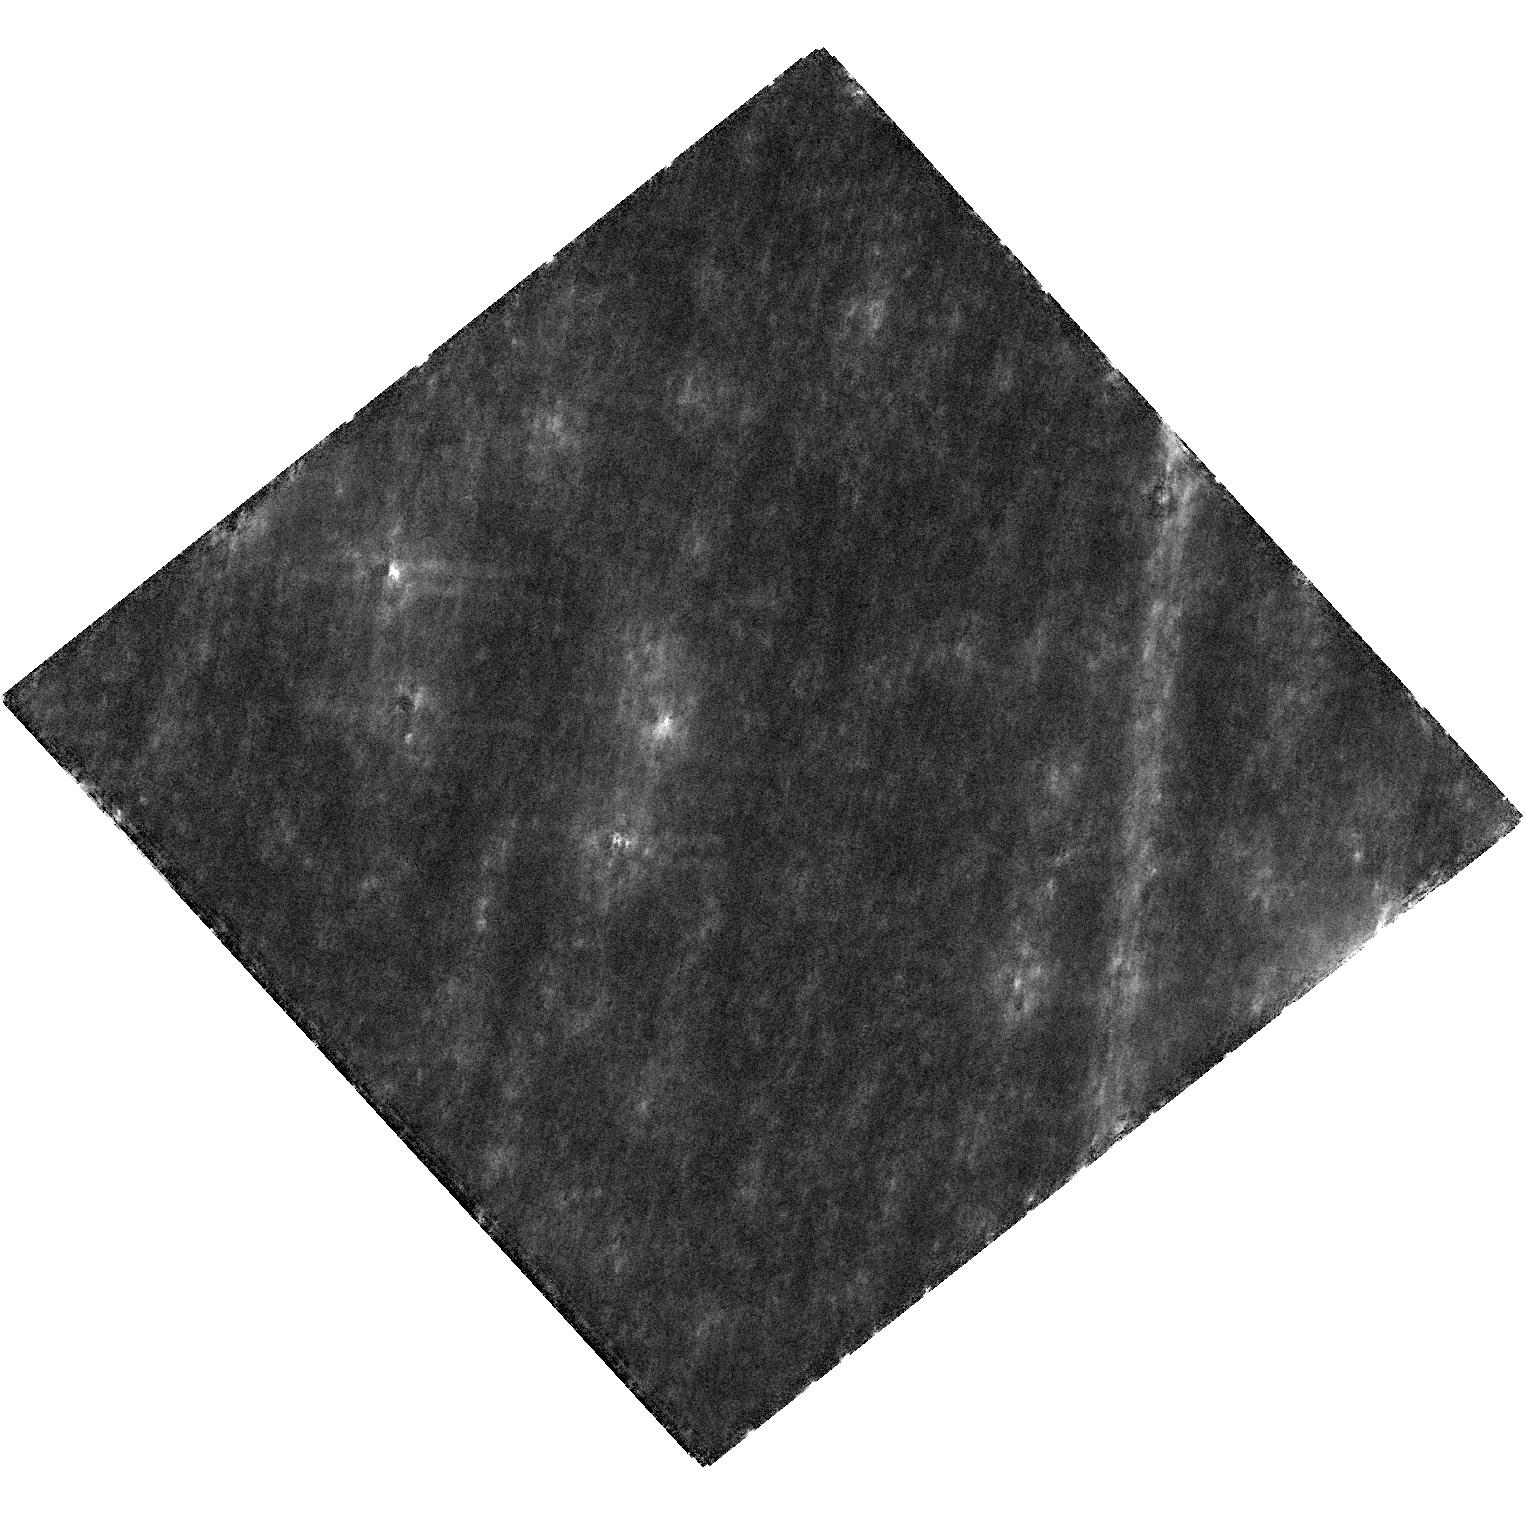
Target: MOA-2019-BLG-284
Instrument: WFC3/UVIS
Filter: F814W
Exposure: 21 min
Observation ID: hst_17404_52_wfc3_uvis_f814w_ifam52

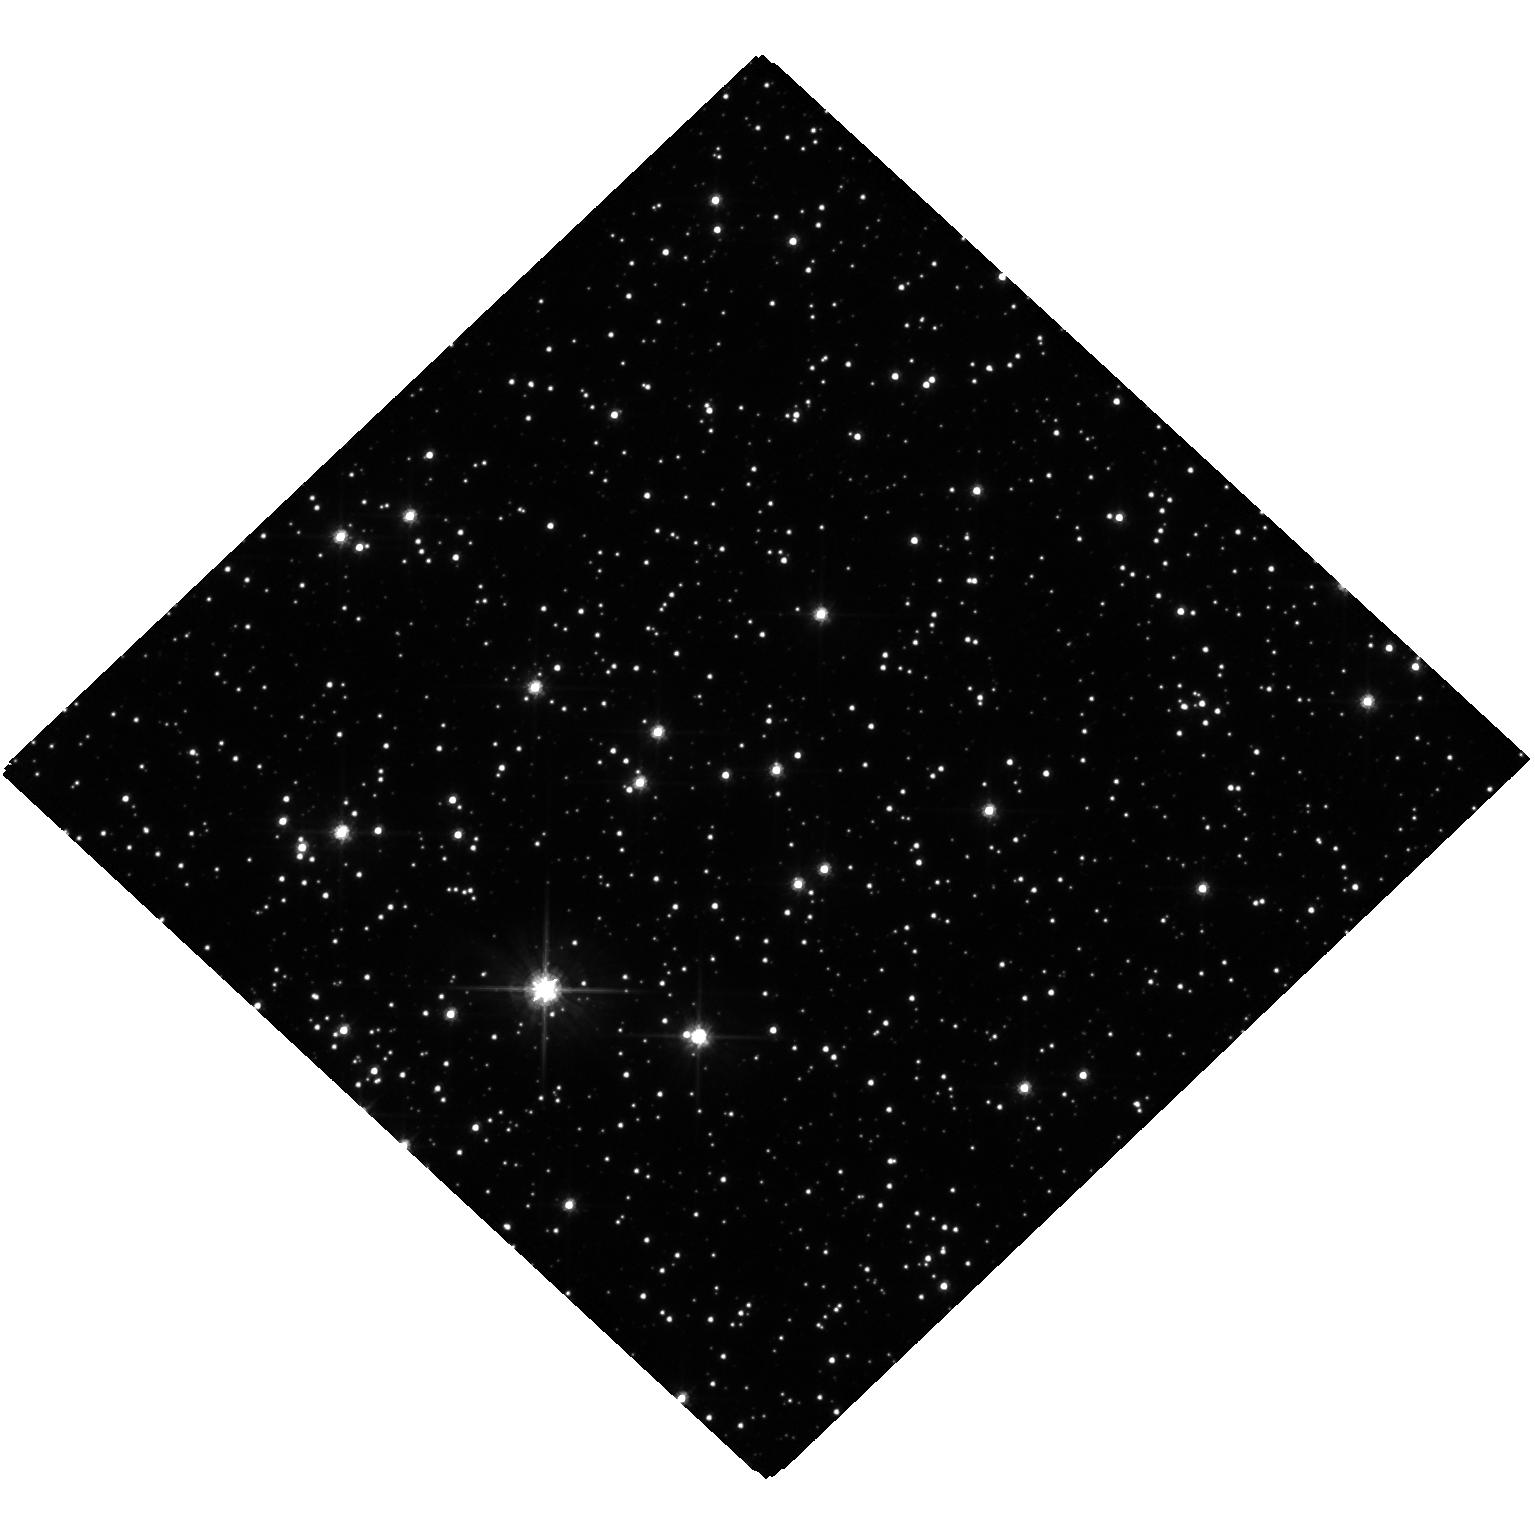
Target: MOA-2019-BLG-284
Instrument: WFC3/UVIS
Filter: F606W
Exposure: 22 min
Observation ID: hst_17404_01_wfc3_uvis_f606w_ifam01

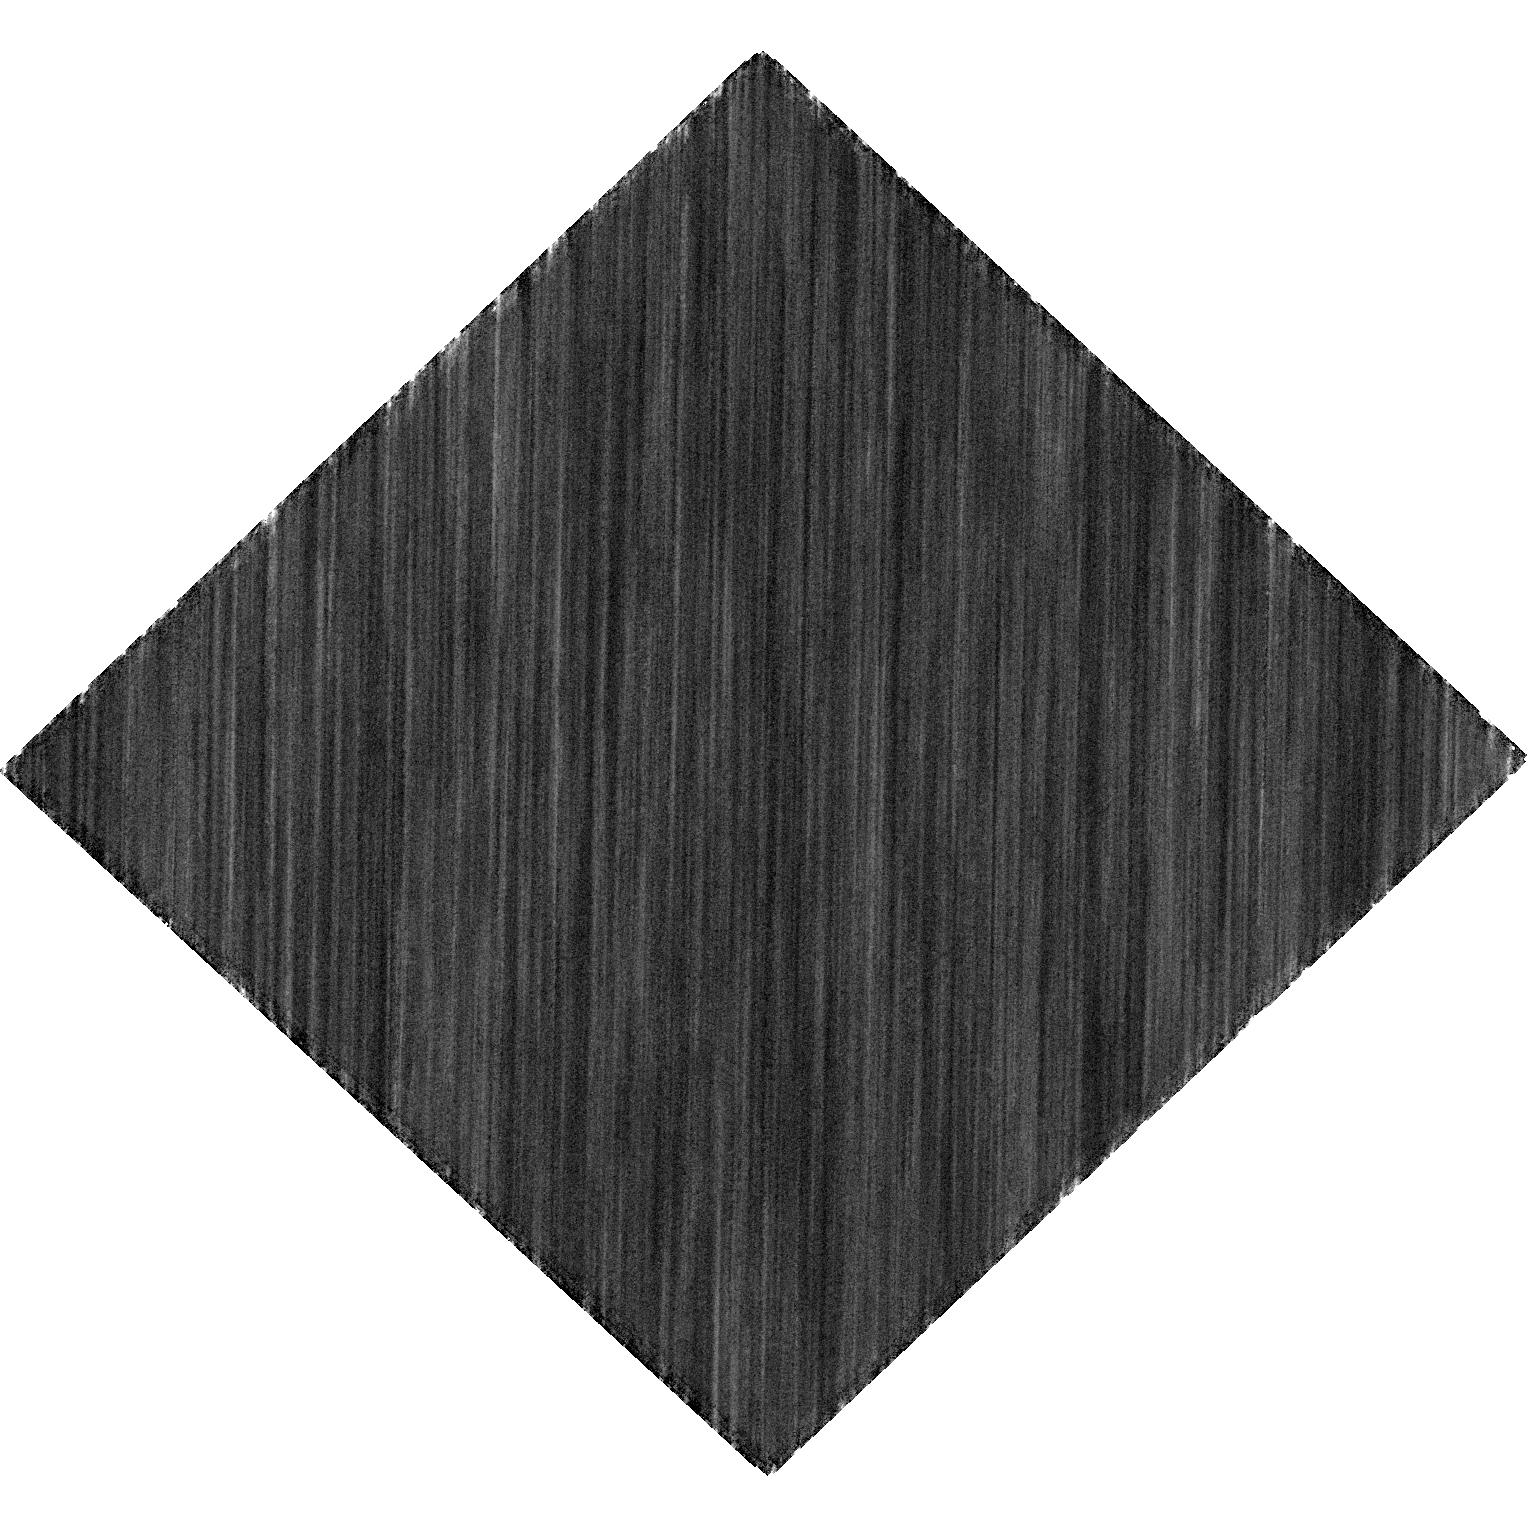
Target: MOA-2019-BLG-284
Instrument: WFC3/UVIS
Filter: F814W
Exposure: 22 min
Observation ID: hst_17404_02_wfc3_uvis_f814w_ifam02

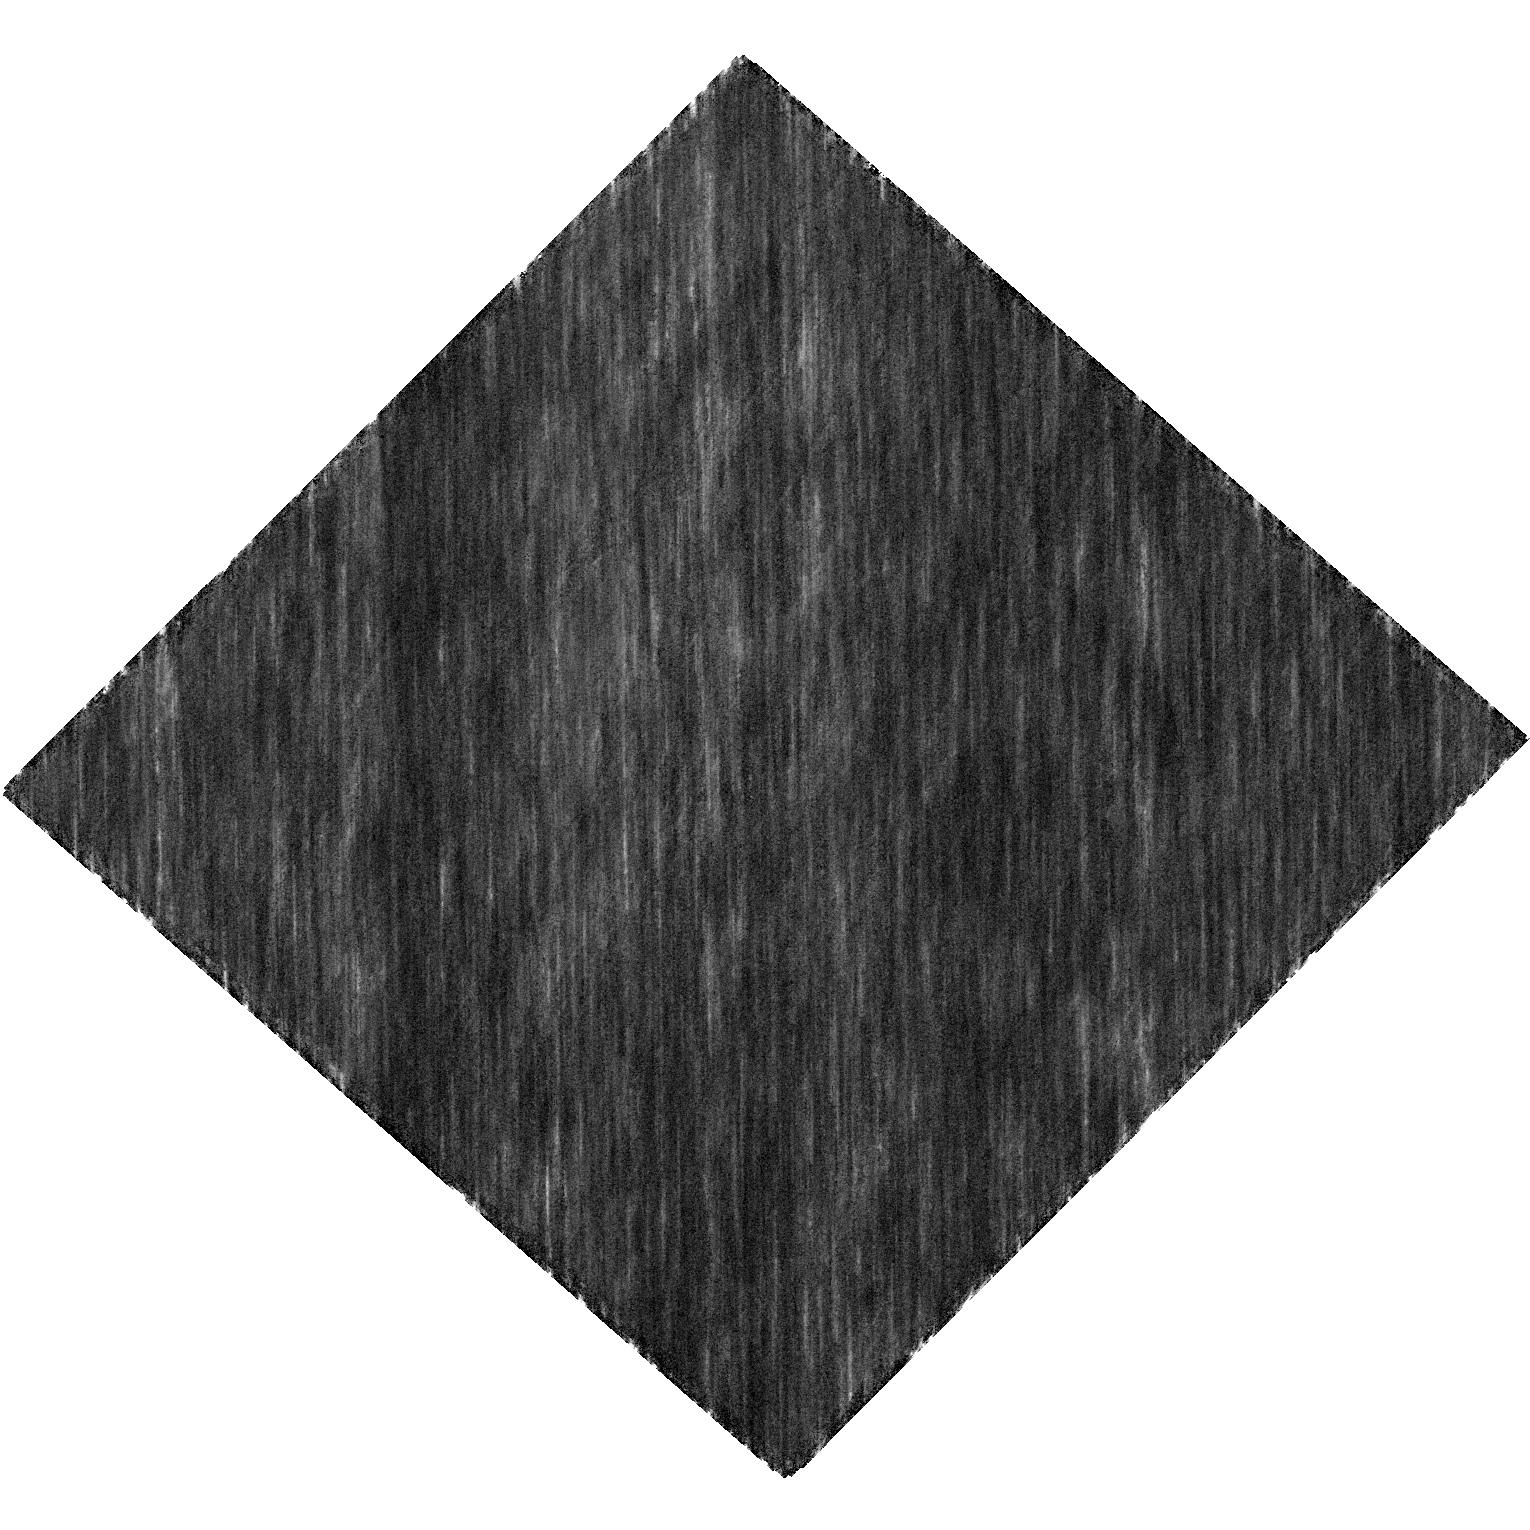
Target: MOA-2019-BLG-284
Instrument: WFC3/UVIS
Filter: F814W
Exposure: 22 min
Observation ID: hst_17404_51_wfc3_uvis_f814w_ifam51

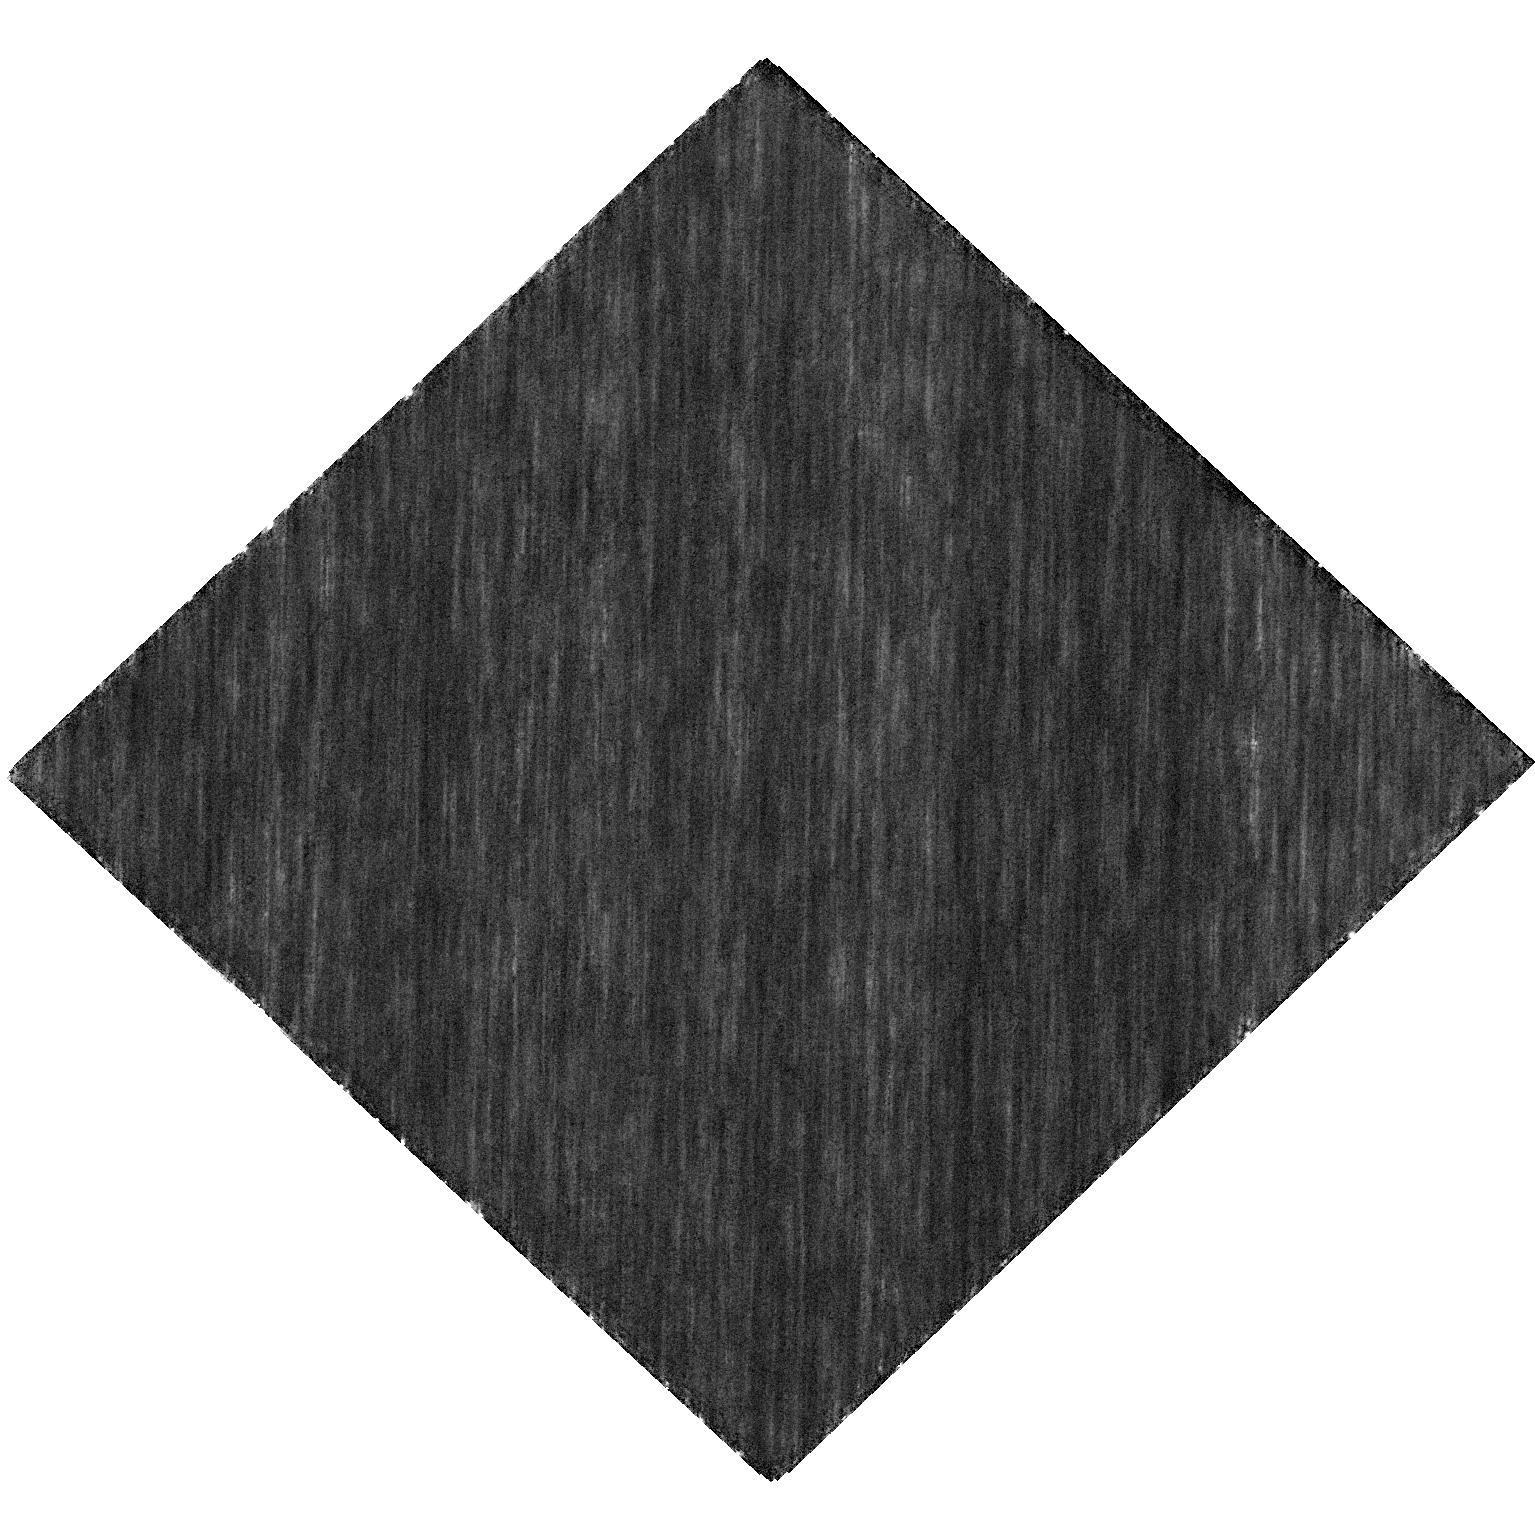
Target: MOA-2019-BLG-284
Instrument: WFC3/UVIS
Filter: F814W
Exposure: 22 min
Observation ID: hst_17404_01_wfc3_uvis_f814w_ifam01

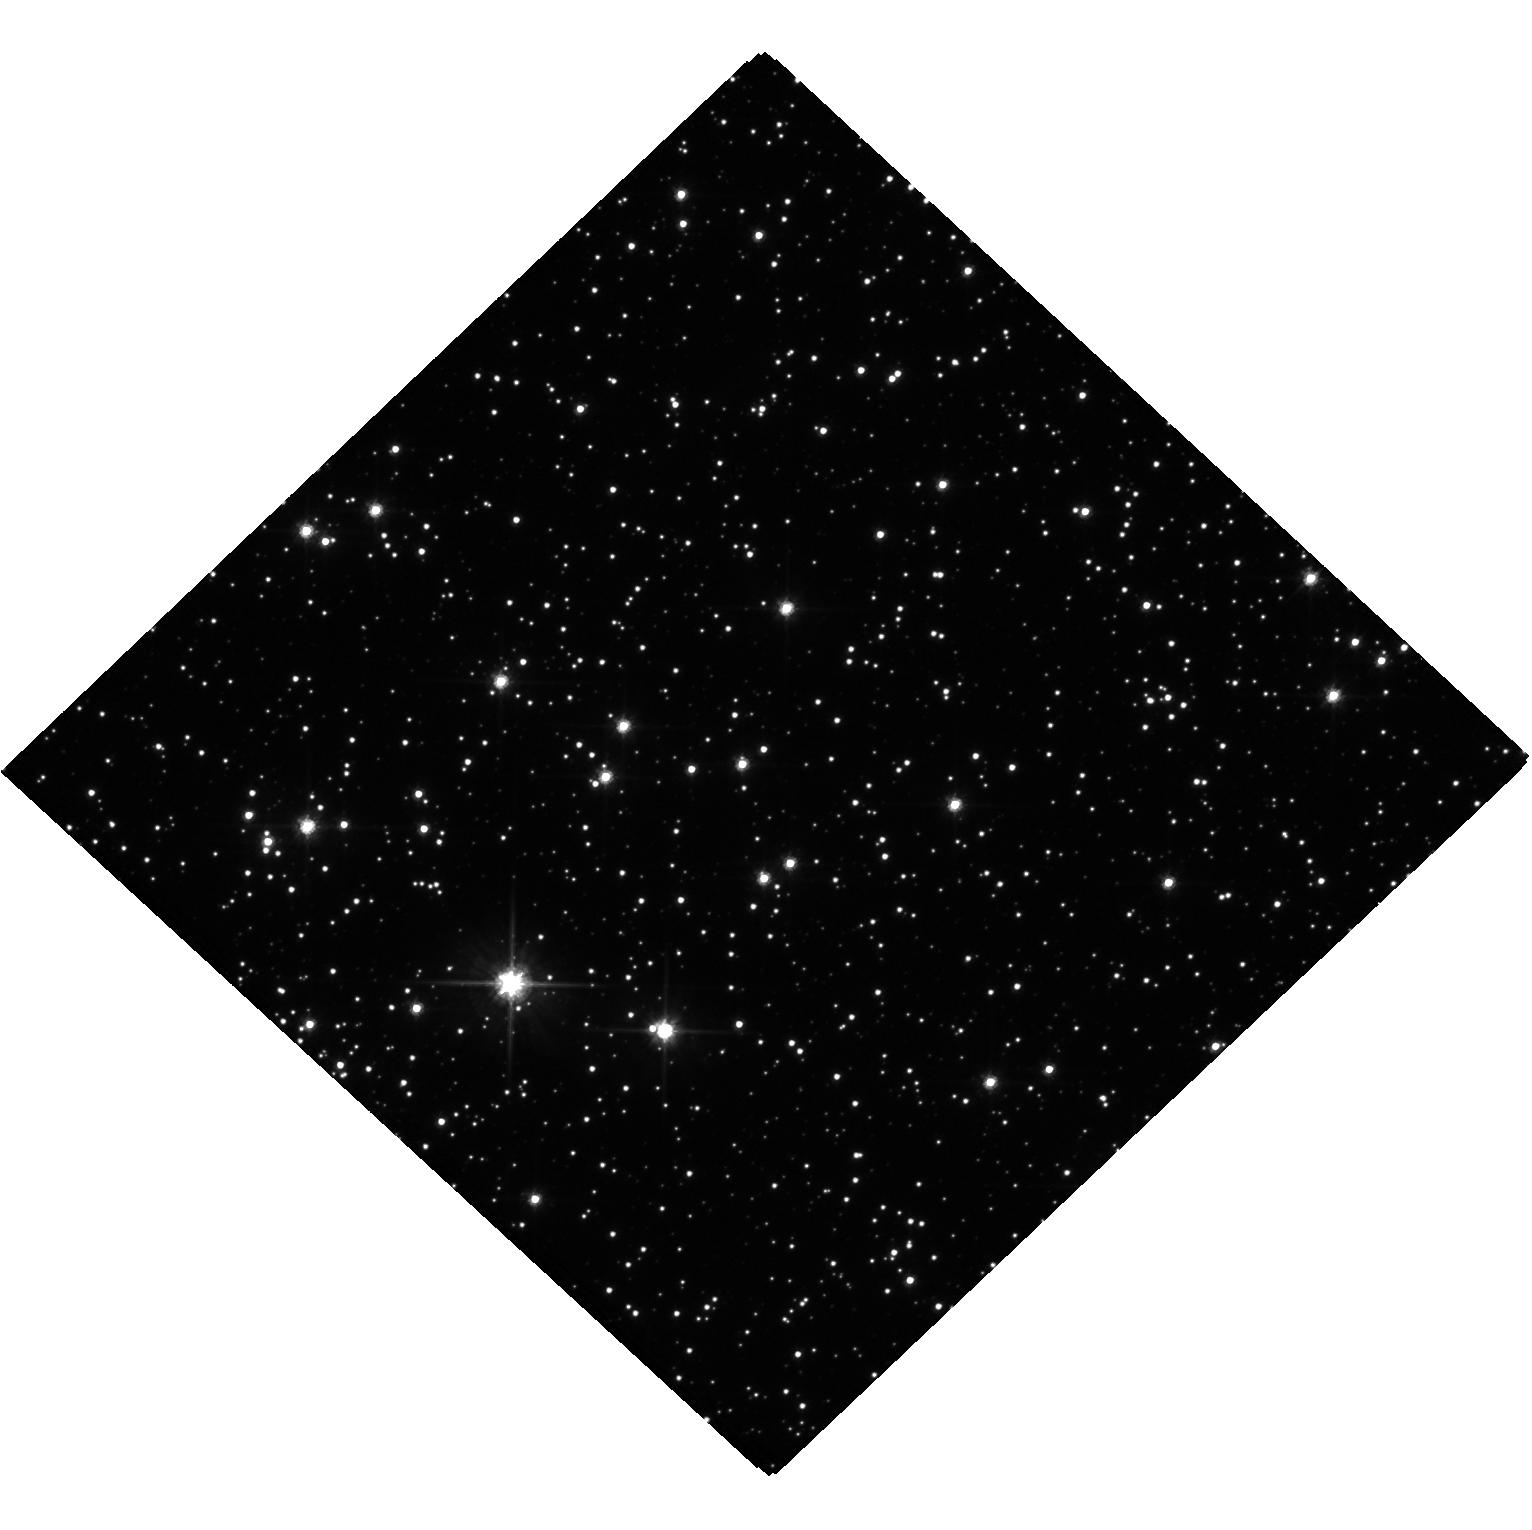
Target: MOA-2019-BLG-284
Instrument: WFC3/UVIS
Filter: F606W
Exposure: 22 min
Observation ID: hst_17404_02_wfc3_uvis_f606w_ifam02

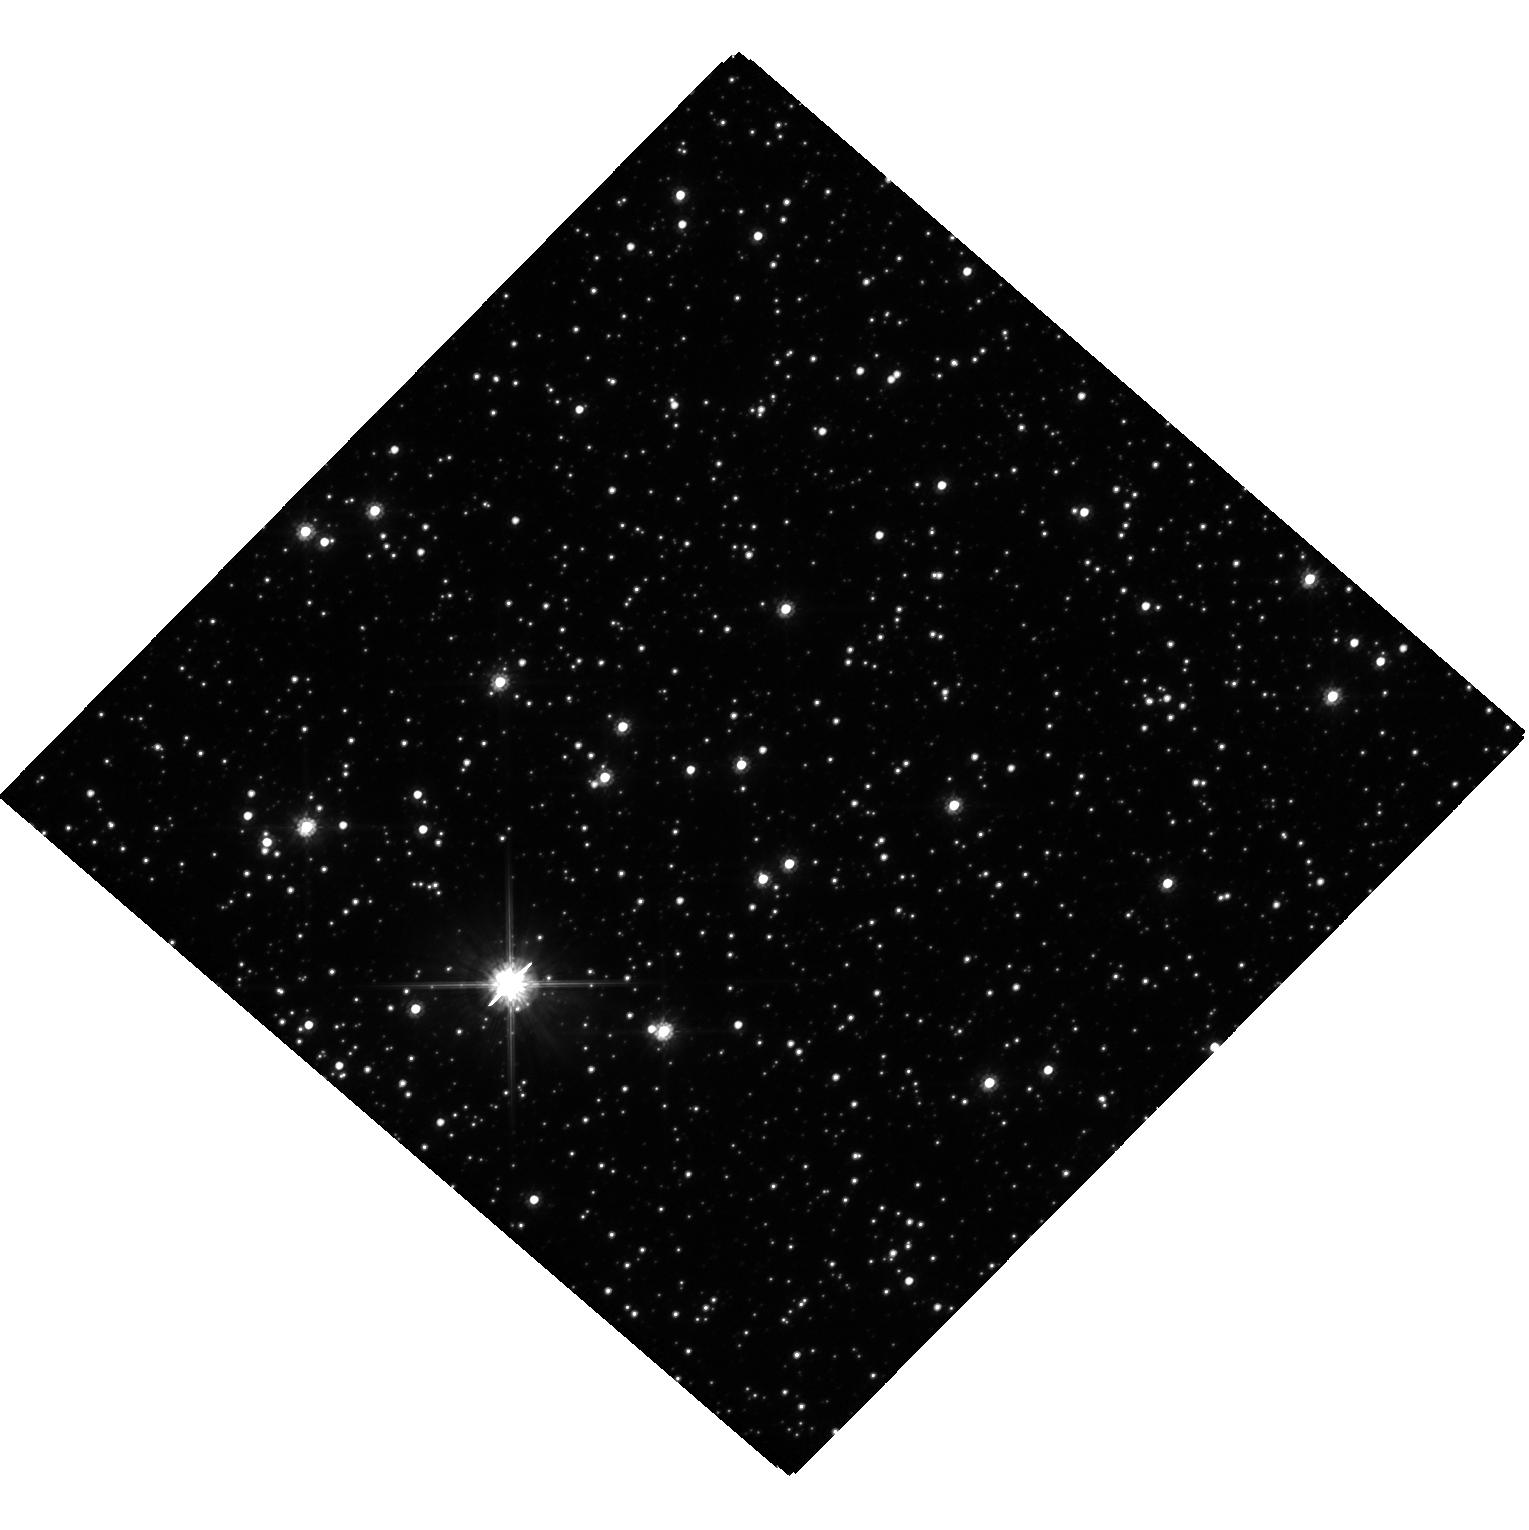
Target: MOA-2019-BLG-284
Instrument: WFC3/UVIS
Filter: F814W
Exposure: 21 min
Observation ID: hst_17404_53_wfc3_uvis_f814w_ifam53

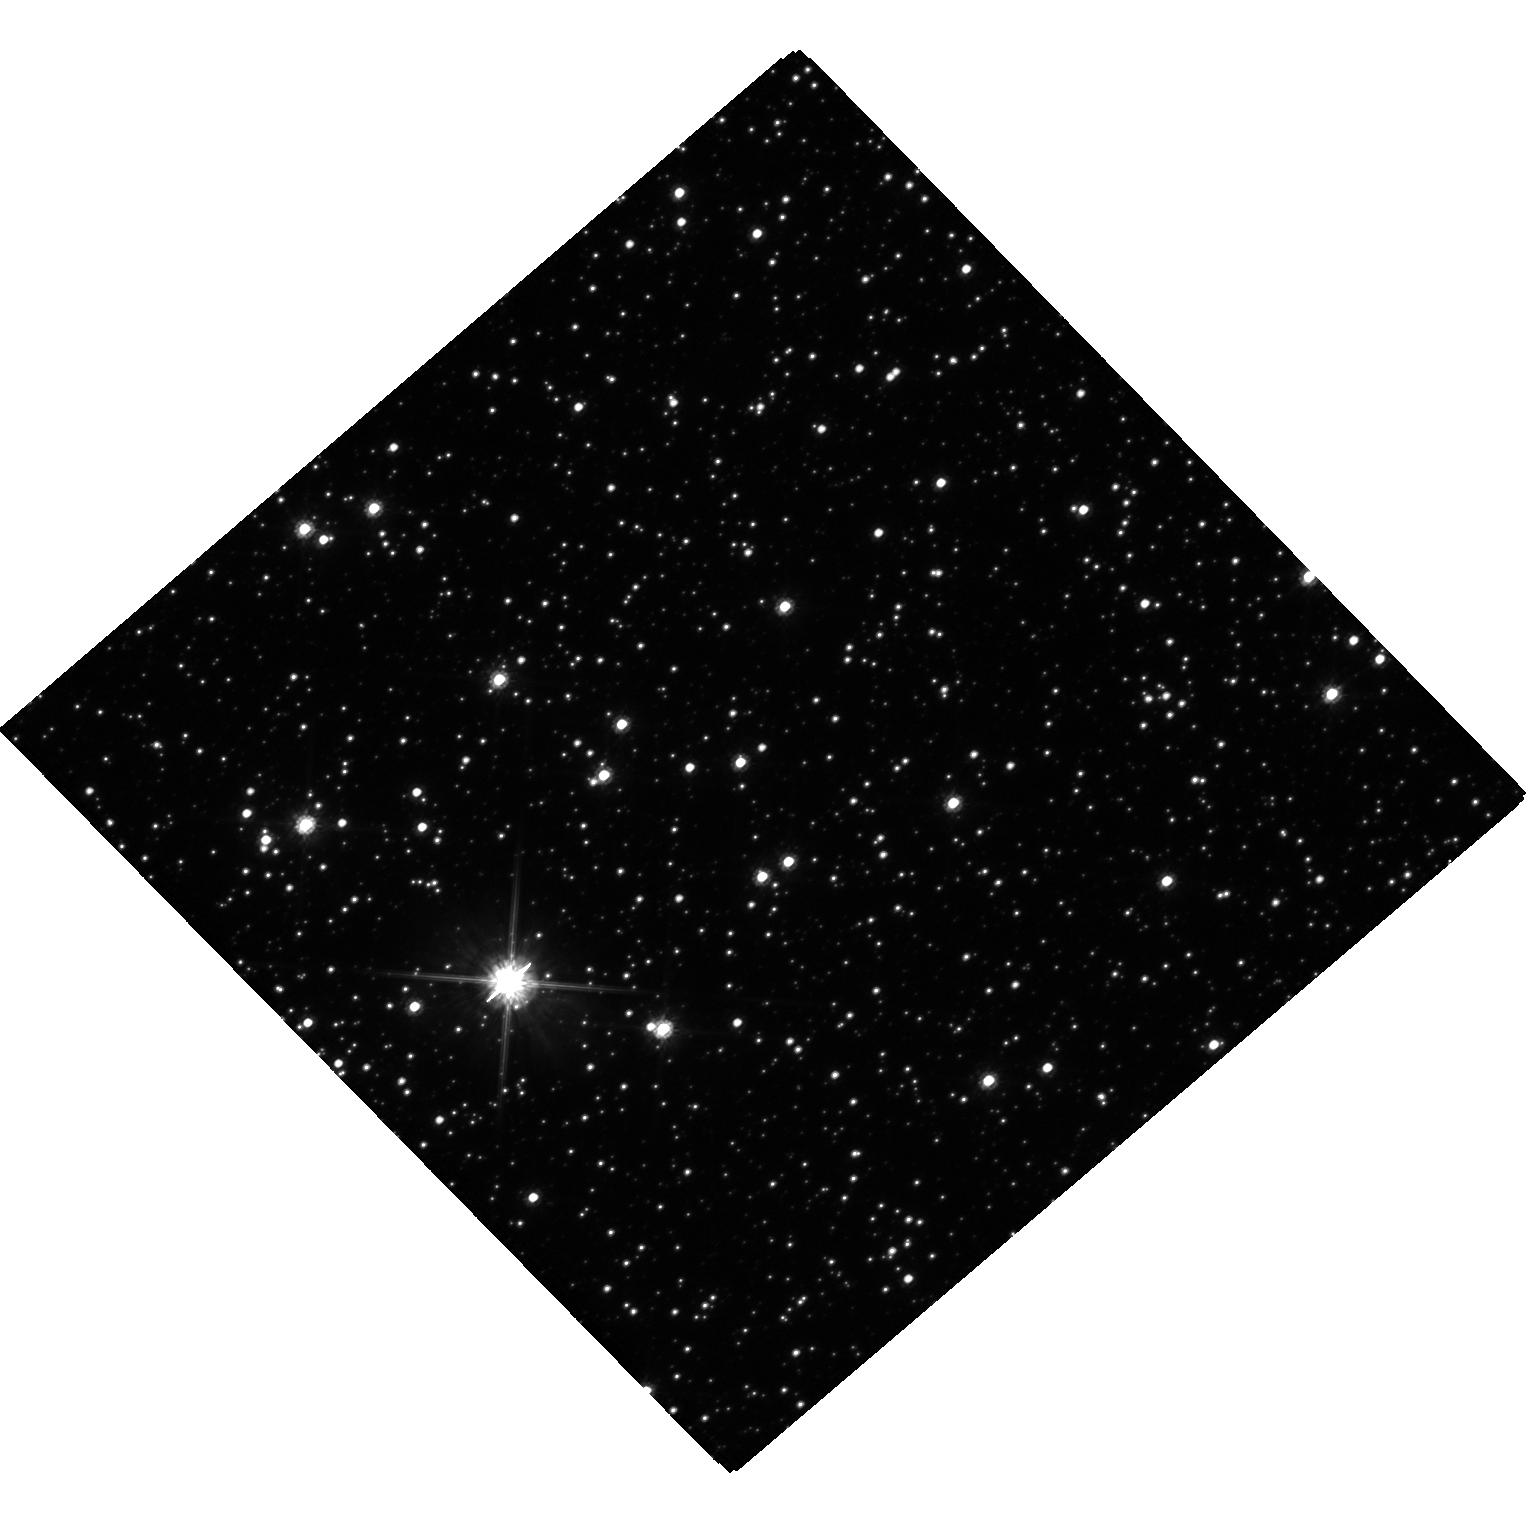
Target: MOA-2019-BLG-284
Instrument: WFC3/UVIS
Filter: F814W
Exposure: 20 min
Observation ID: hst_17404_54_wfc3_uvis_f814w_ifam54

Mass Measurement of a Candidate Balck Hole Microlens with Systematic Error Control (PI: Bennett, David P.)

We propose Hubble imaging of the black hole candidate microlens system MOA-2019-BLG-284 in order to measure the astrometric microlensing signal and determine the lens system mass. Microlensing is the only method that can detect black holes that are isolated or in stable, non-accreting binary systems, so routine detection of black hole astrometric microlensing will provide a significant advance in our understanding of the formation of stellar mass black holes. Our proposed observations will determine if the MOA-2019-BLG-284 lens system is a rare stable binary system with a black hole primary or an isolated stellar mass black hole. This observing program is designed to address possible systematic errors in the astrometric measurements. We will also use the Hubble data to correct systematic errors in the ground-based photometry that determines the microlensing parallax. Since both astrometric microlensing and microlensing parallx measurements are needed to determine black hole masses, an understanding of systematic errors in both quantaties is needed for reliable mass measurements. The novel systematic error correction methods that we propose may be used to increase the sensitivity of future black hole mass measurements from astrometric and photometric microlensing.